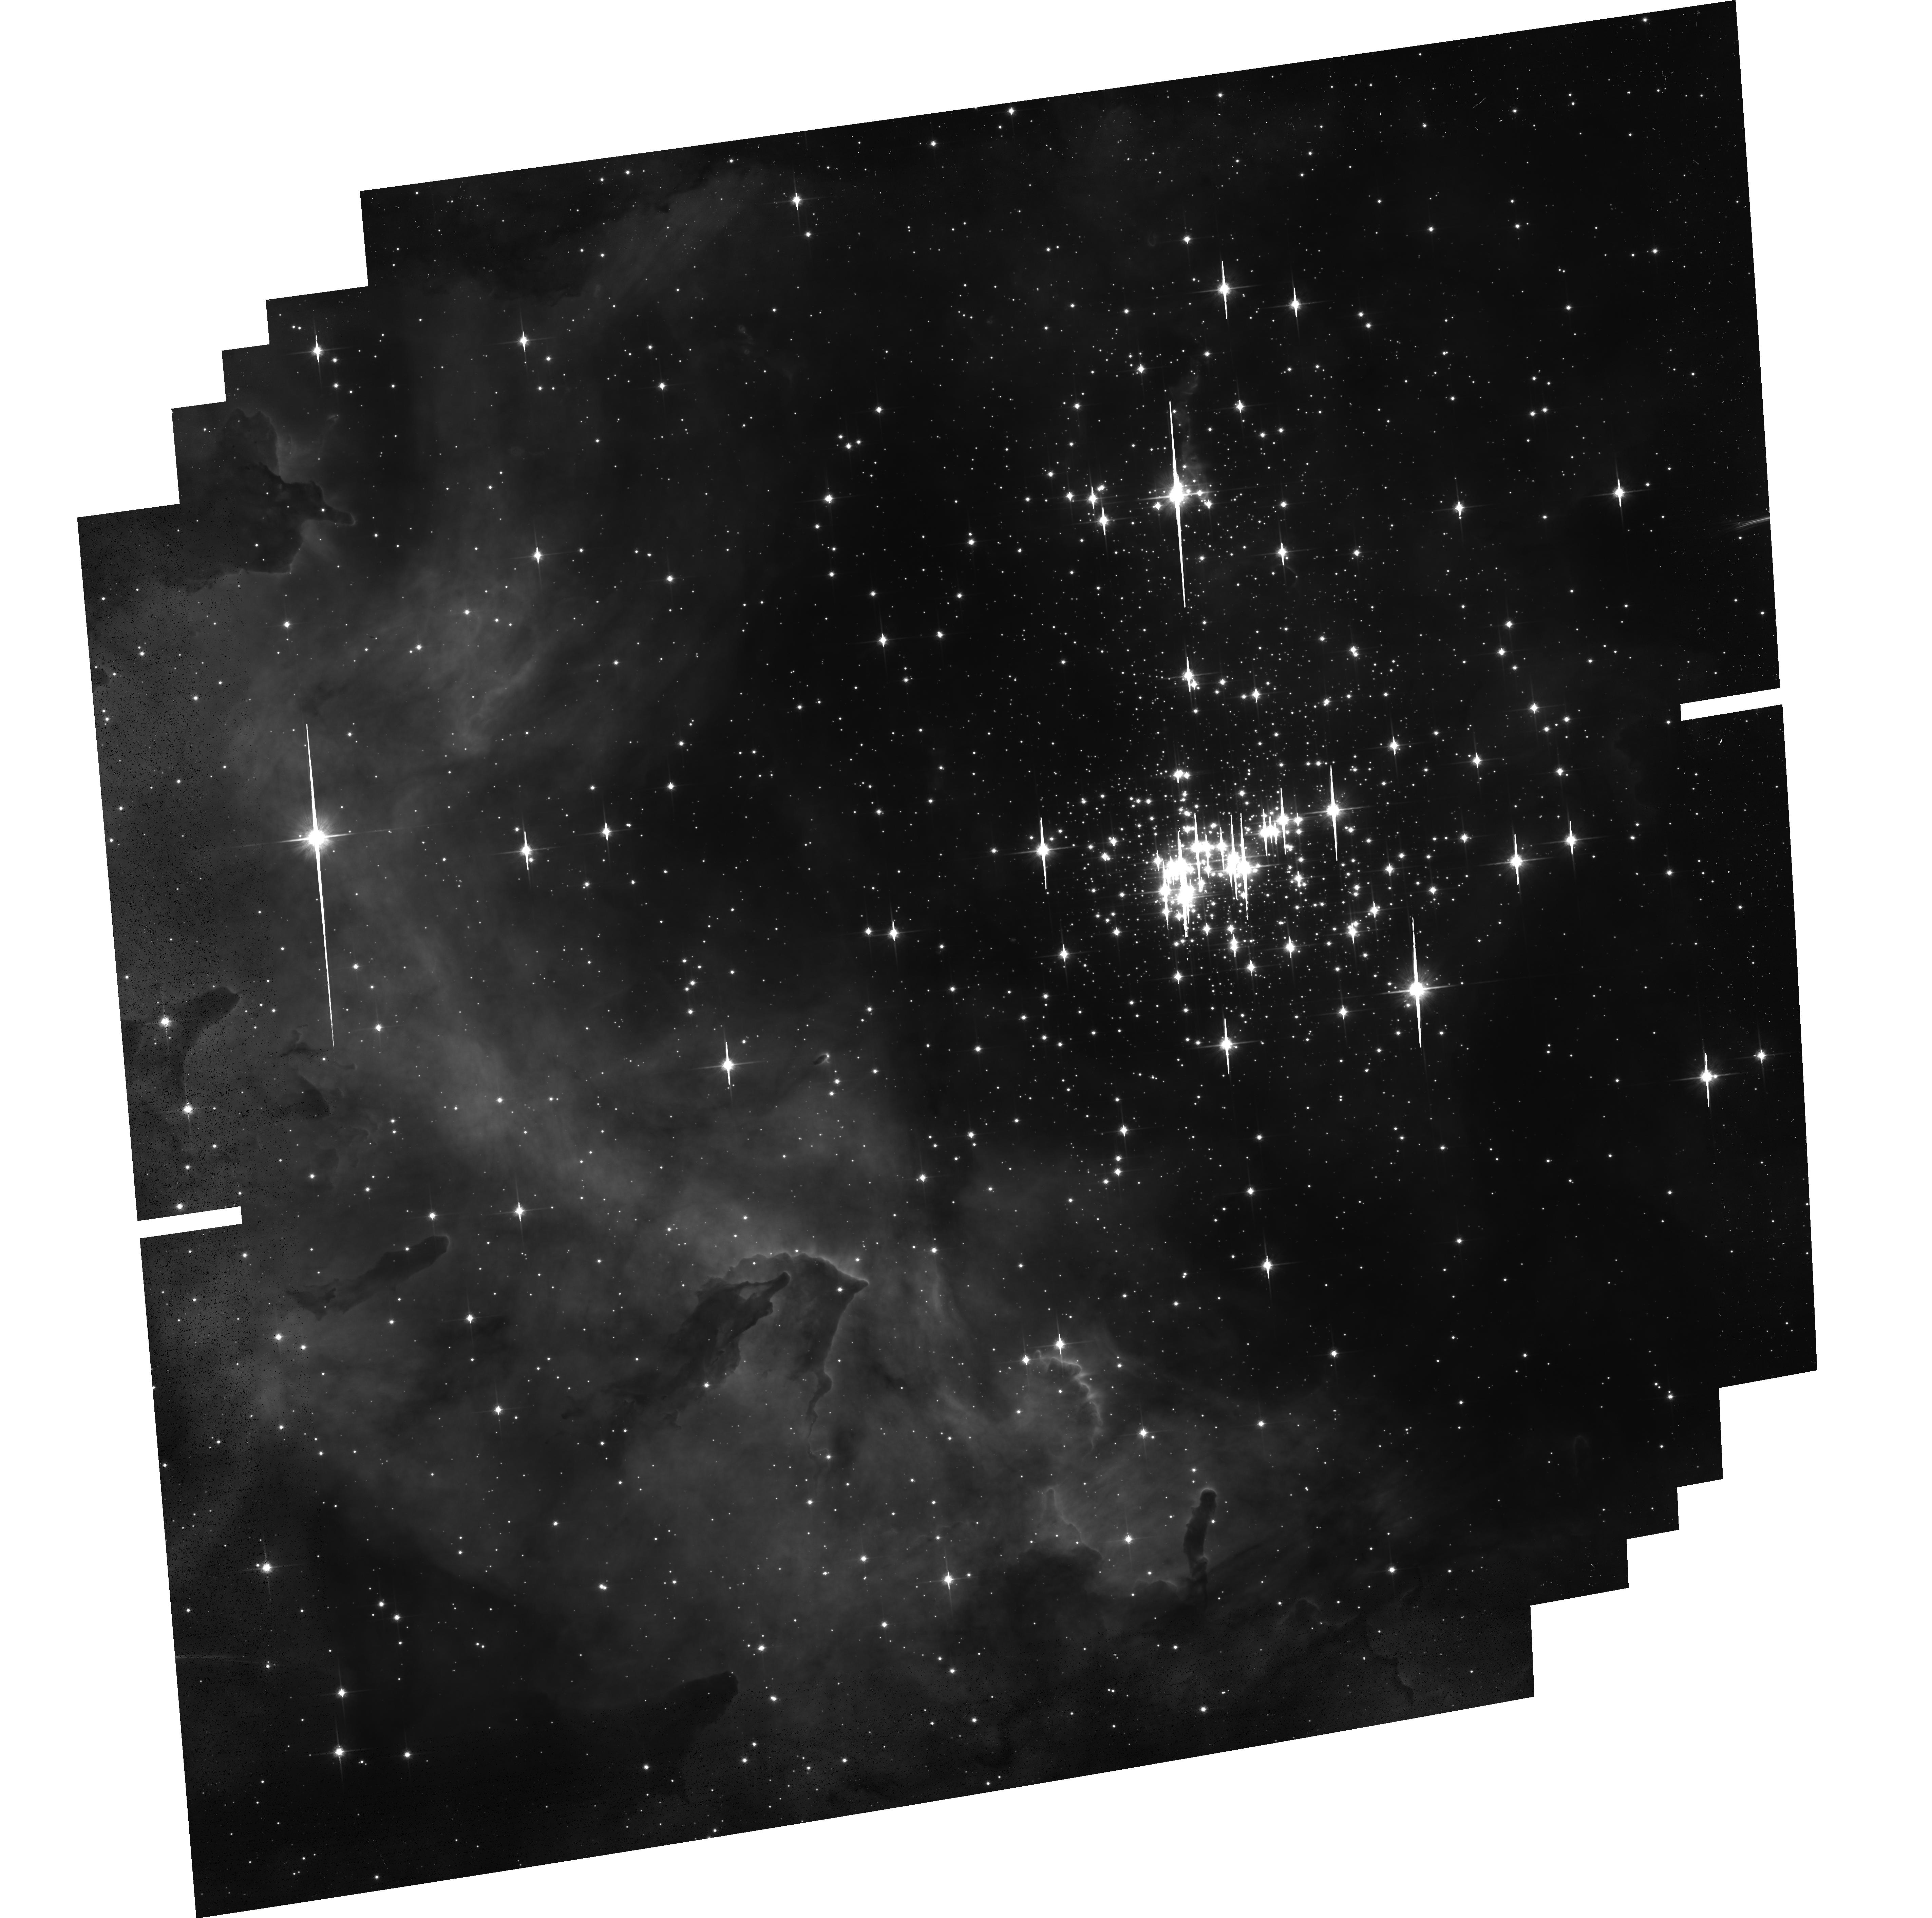
Target: ESO-127-18
Instrument: ACS/WFC
Filter: F814W
Exposure: 29 min
Observation ID: hst_13808_01_acs_wfc_f814w_jckn01

Westerlund 2, top to bottom: how massive star clusters form. (PI: Nota, Antonella)

Massive stellar clusters are the main indicators of star formation activity in the distant universe, still their origin and evolution is only partially understood. We have demonstrated that combining deep high resolution optical and IR photometry is a powerful method to investigate the initial phases of massive stellar clusters. We are now proposing to obtain deep, high resolution ACS and WFC3 observations designed to individually resolve and measure stars in Westerlund 2 (Wd2), one of the youngest and most massive clusters in the Milky Way, from the upper mass cut-off down to the hydrogen-burning limit. Wd2 is quite unique, because it is close (8kpc), young (<2Myr), massive (>10^4 Mo) and not well studied. Yet, it is perfectly suitable to investigate how it formed, since neither stellar evolution nor cluster dynamics have had enough time to significantly affect its initial conditions. We propose to determine its mass function, which will well approximate its IMF, establish whether primordial mass segregation is present, characterise the population of pre-Main Sequence stars that have been found by Spitzer, and - as a added bonus - take a high resolution view of the surroundings of WR20a, a very massive eclipsing WR binary that might have been ejected from the cluster center. Second epoch observations in two years will allow us to accurately identify the Wd2 cluster members, and will establish the presence of additional walkaway stars, in addition possibly to WR20a. Because high resolution, high dynamic range, and PSF stability - necessary for the astrometric part - are absolute requirements to complete this project, this study can only be done with HST.